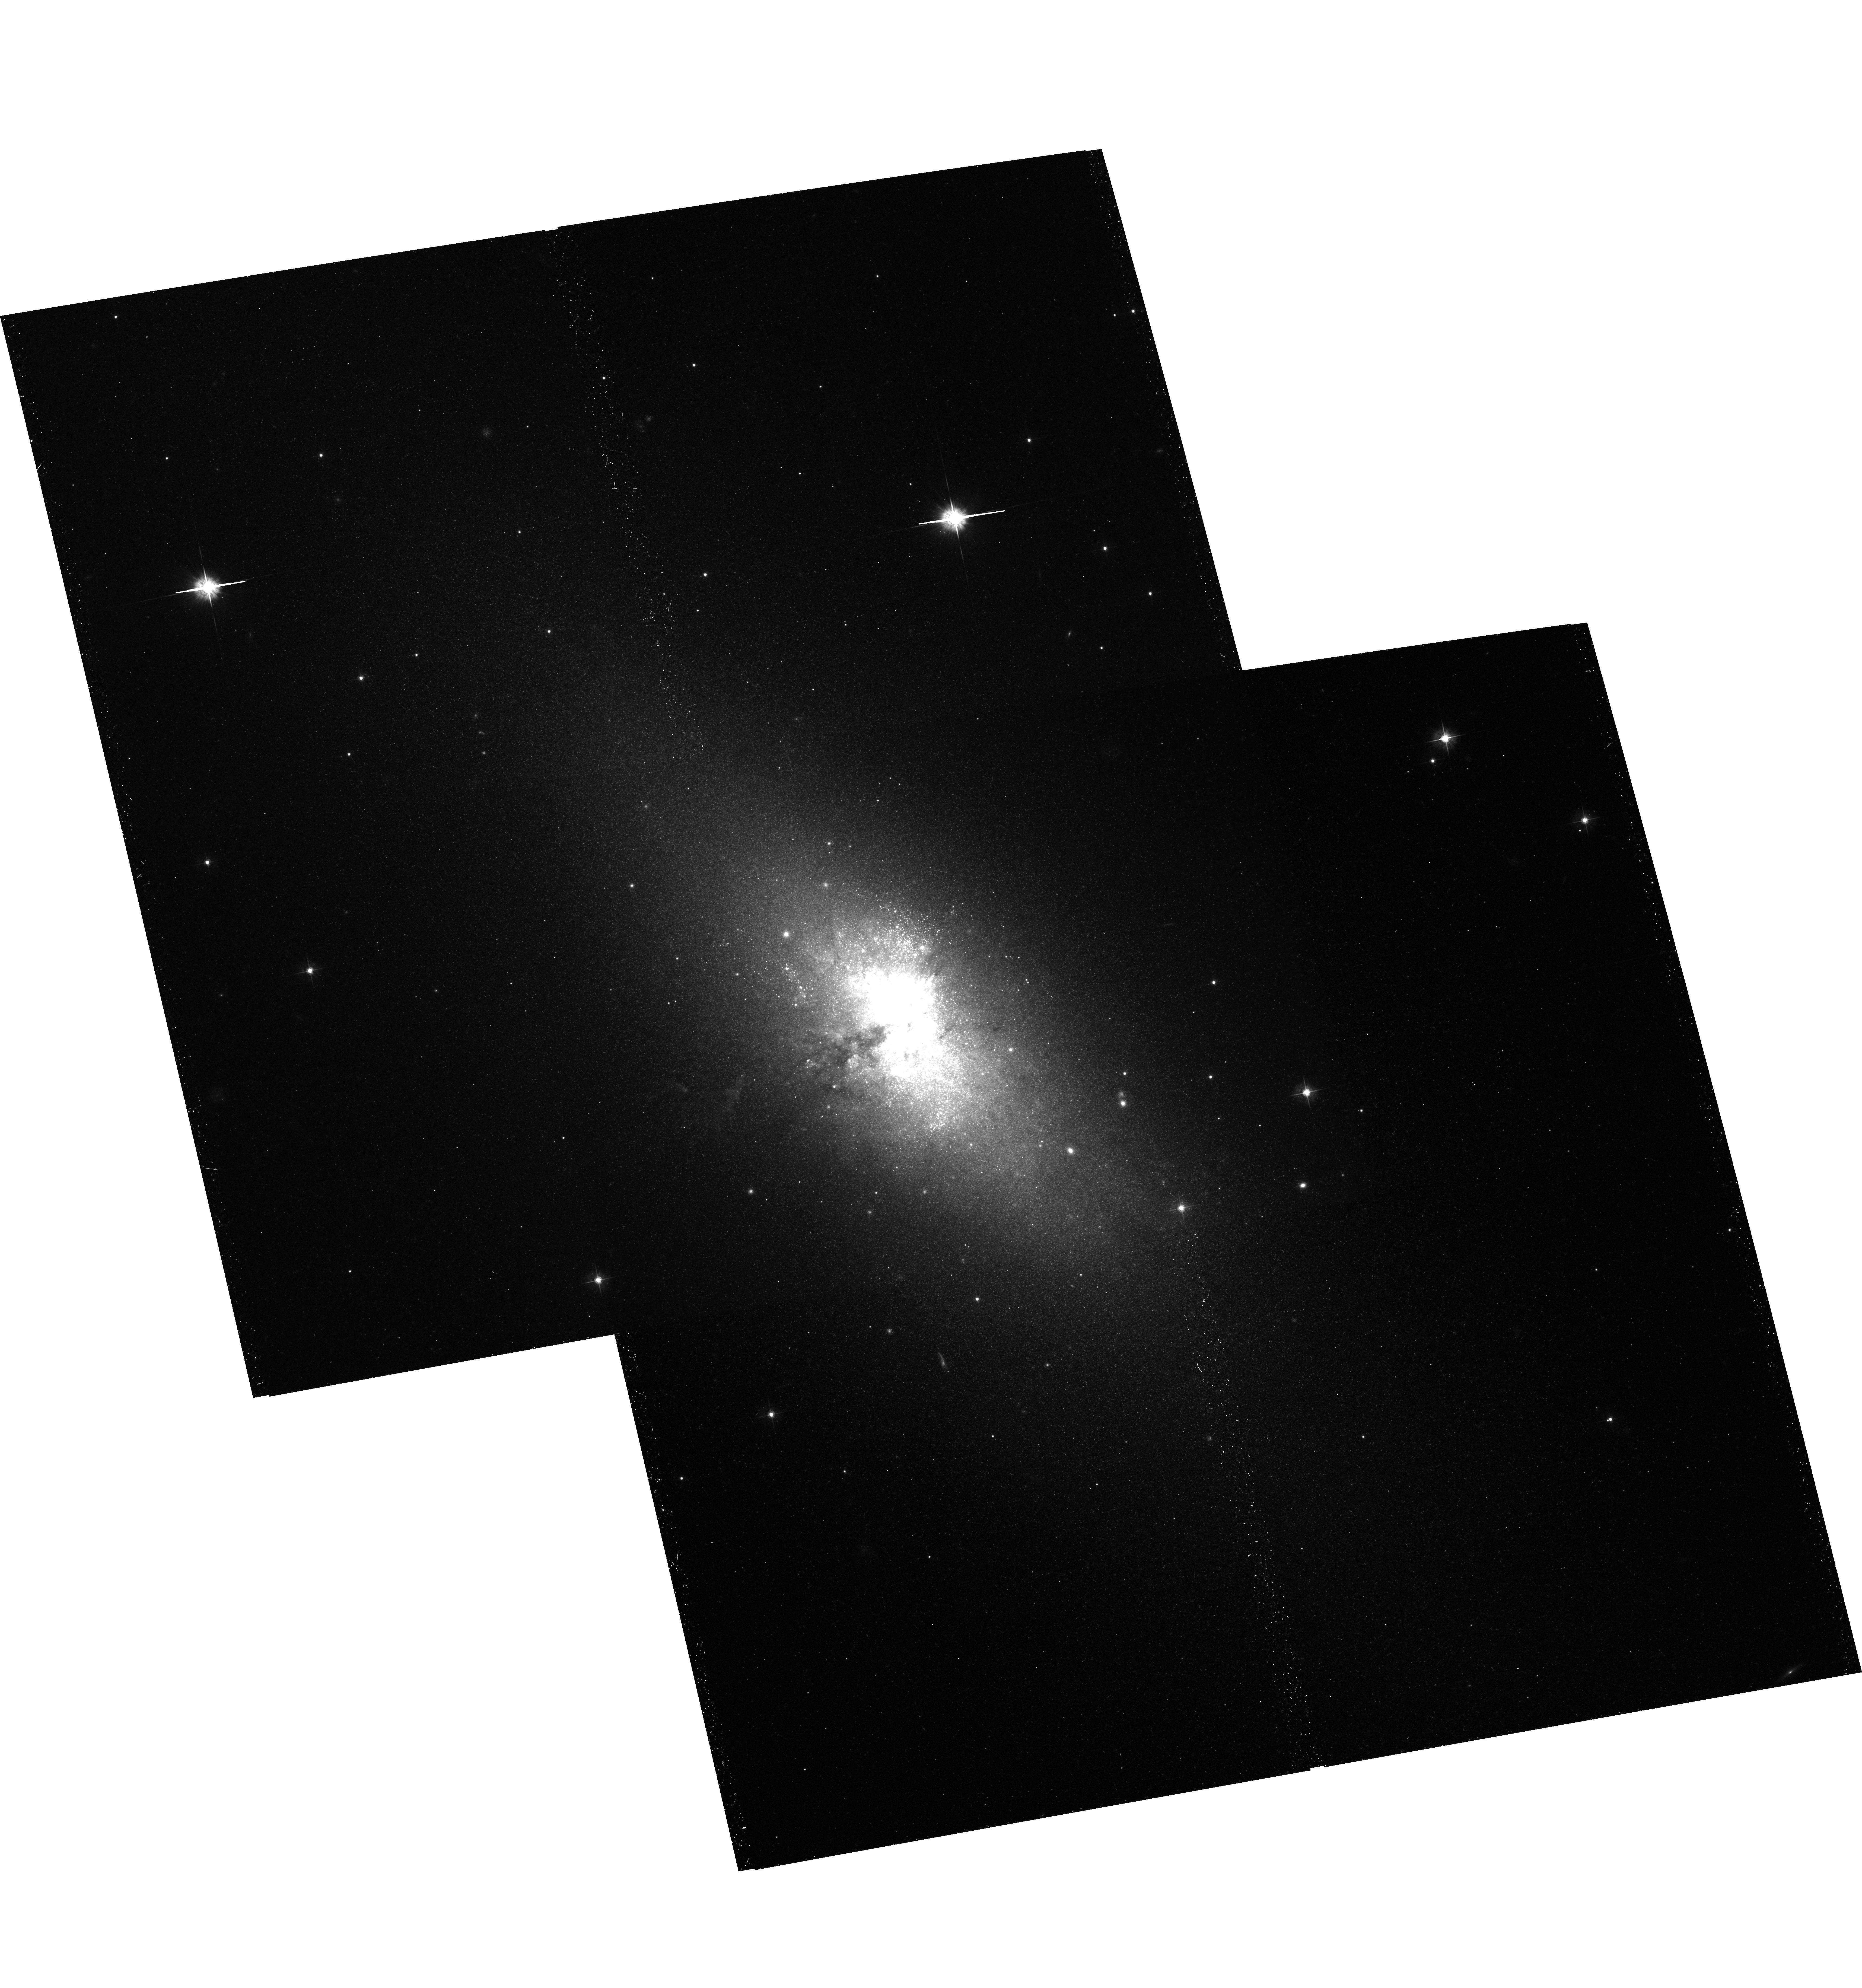
Target: NGC5253-FIELD2
Instrument: ACS/WFC
Filter: F555W
Exposure: 40 min
Observation ID: hst_10765_01_acs_wfc_f555w_j9k501

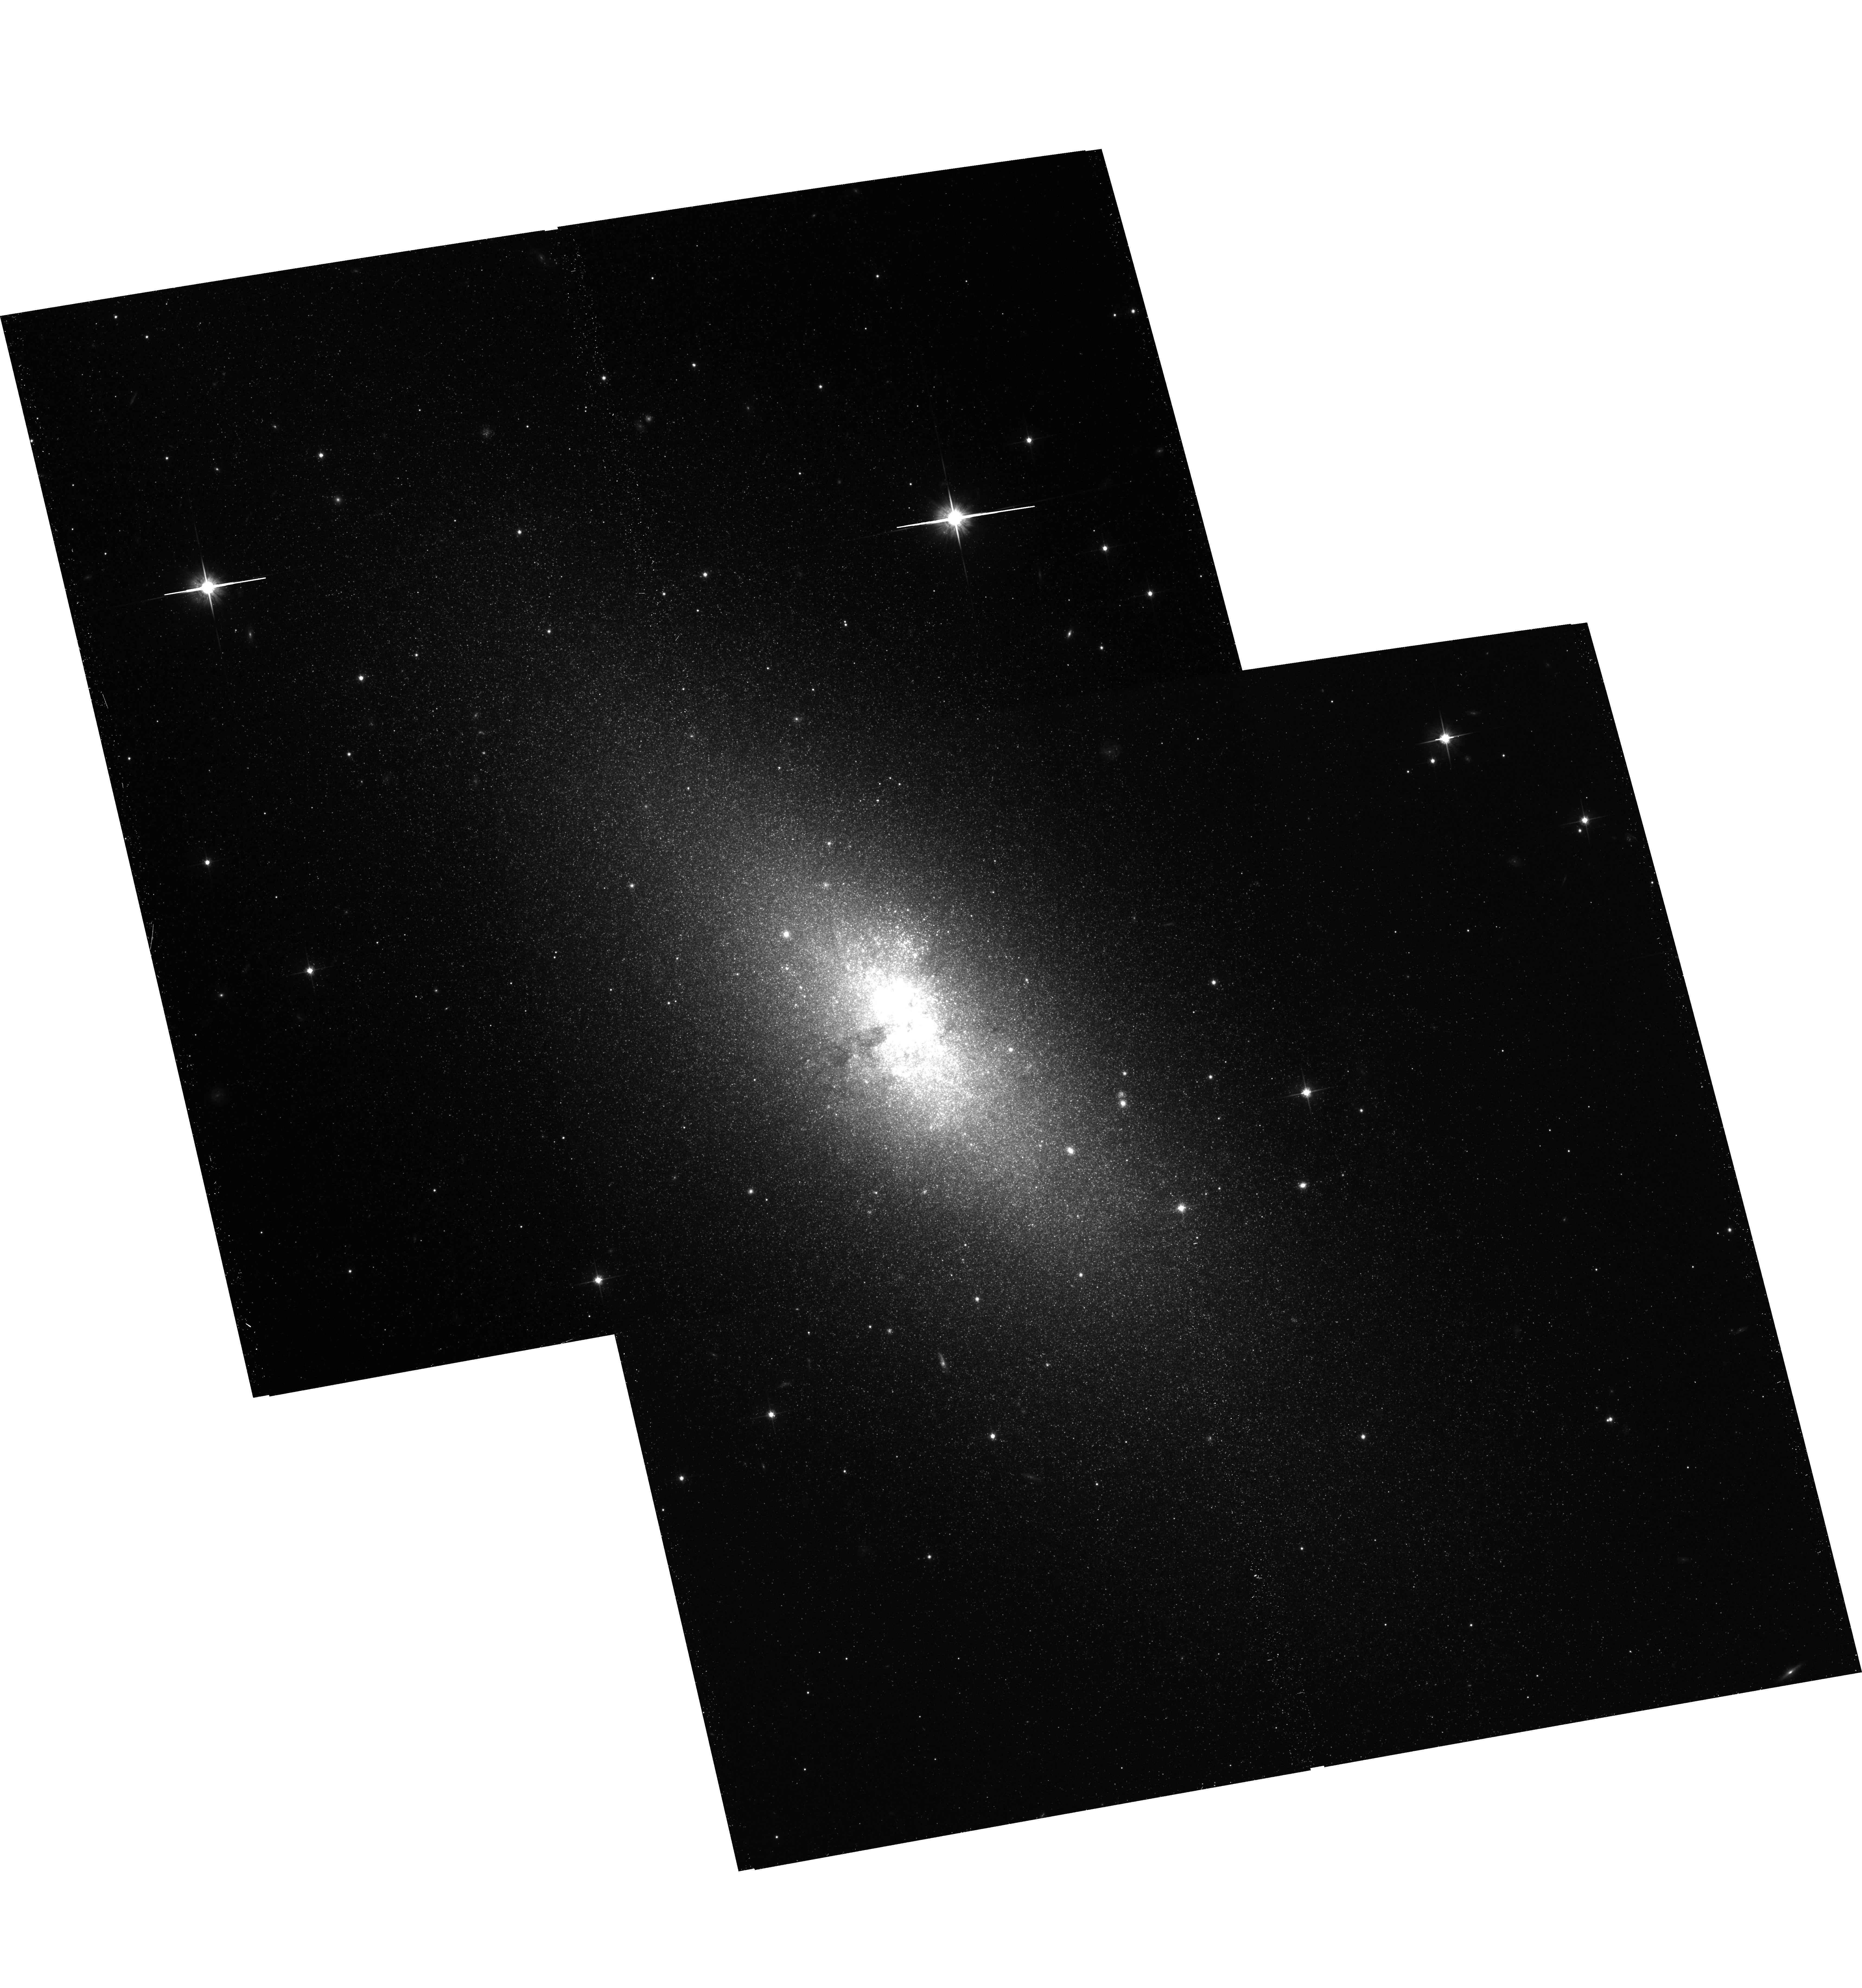
Target: NGC5253-FIELD2
Instrument: ACS/WFC
Filter: F814W
Exposure: 39 min
Observation ID: hst_10765_01_acs_wfc_f814w_j9k501

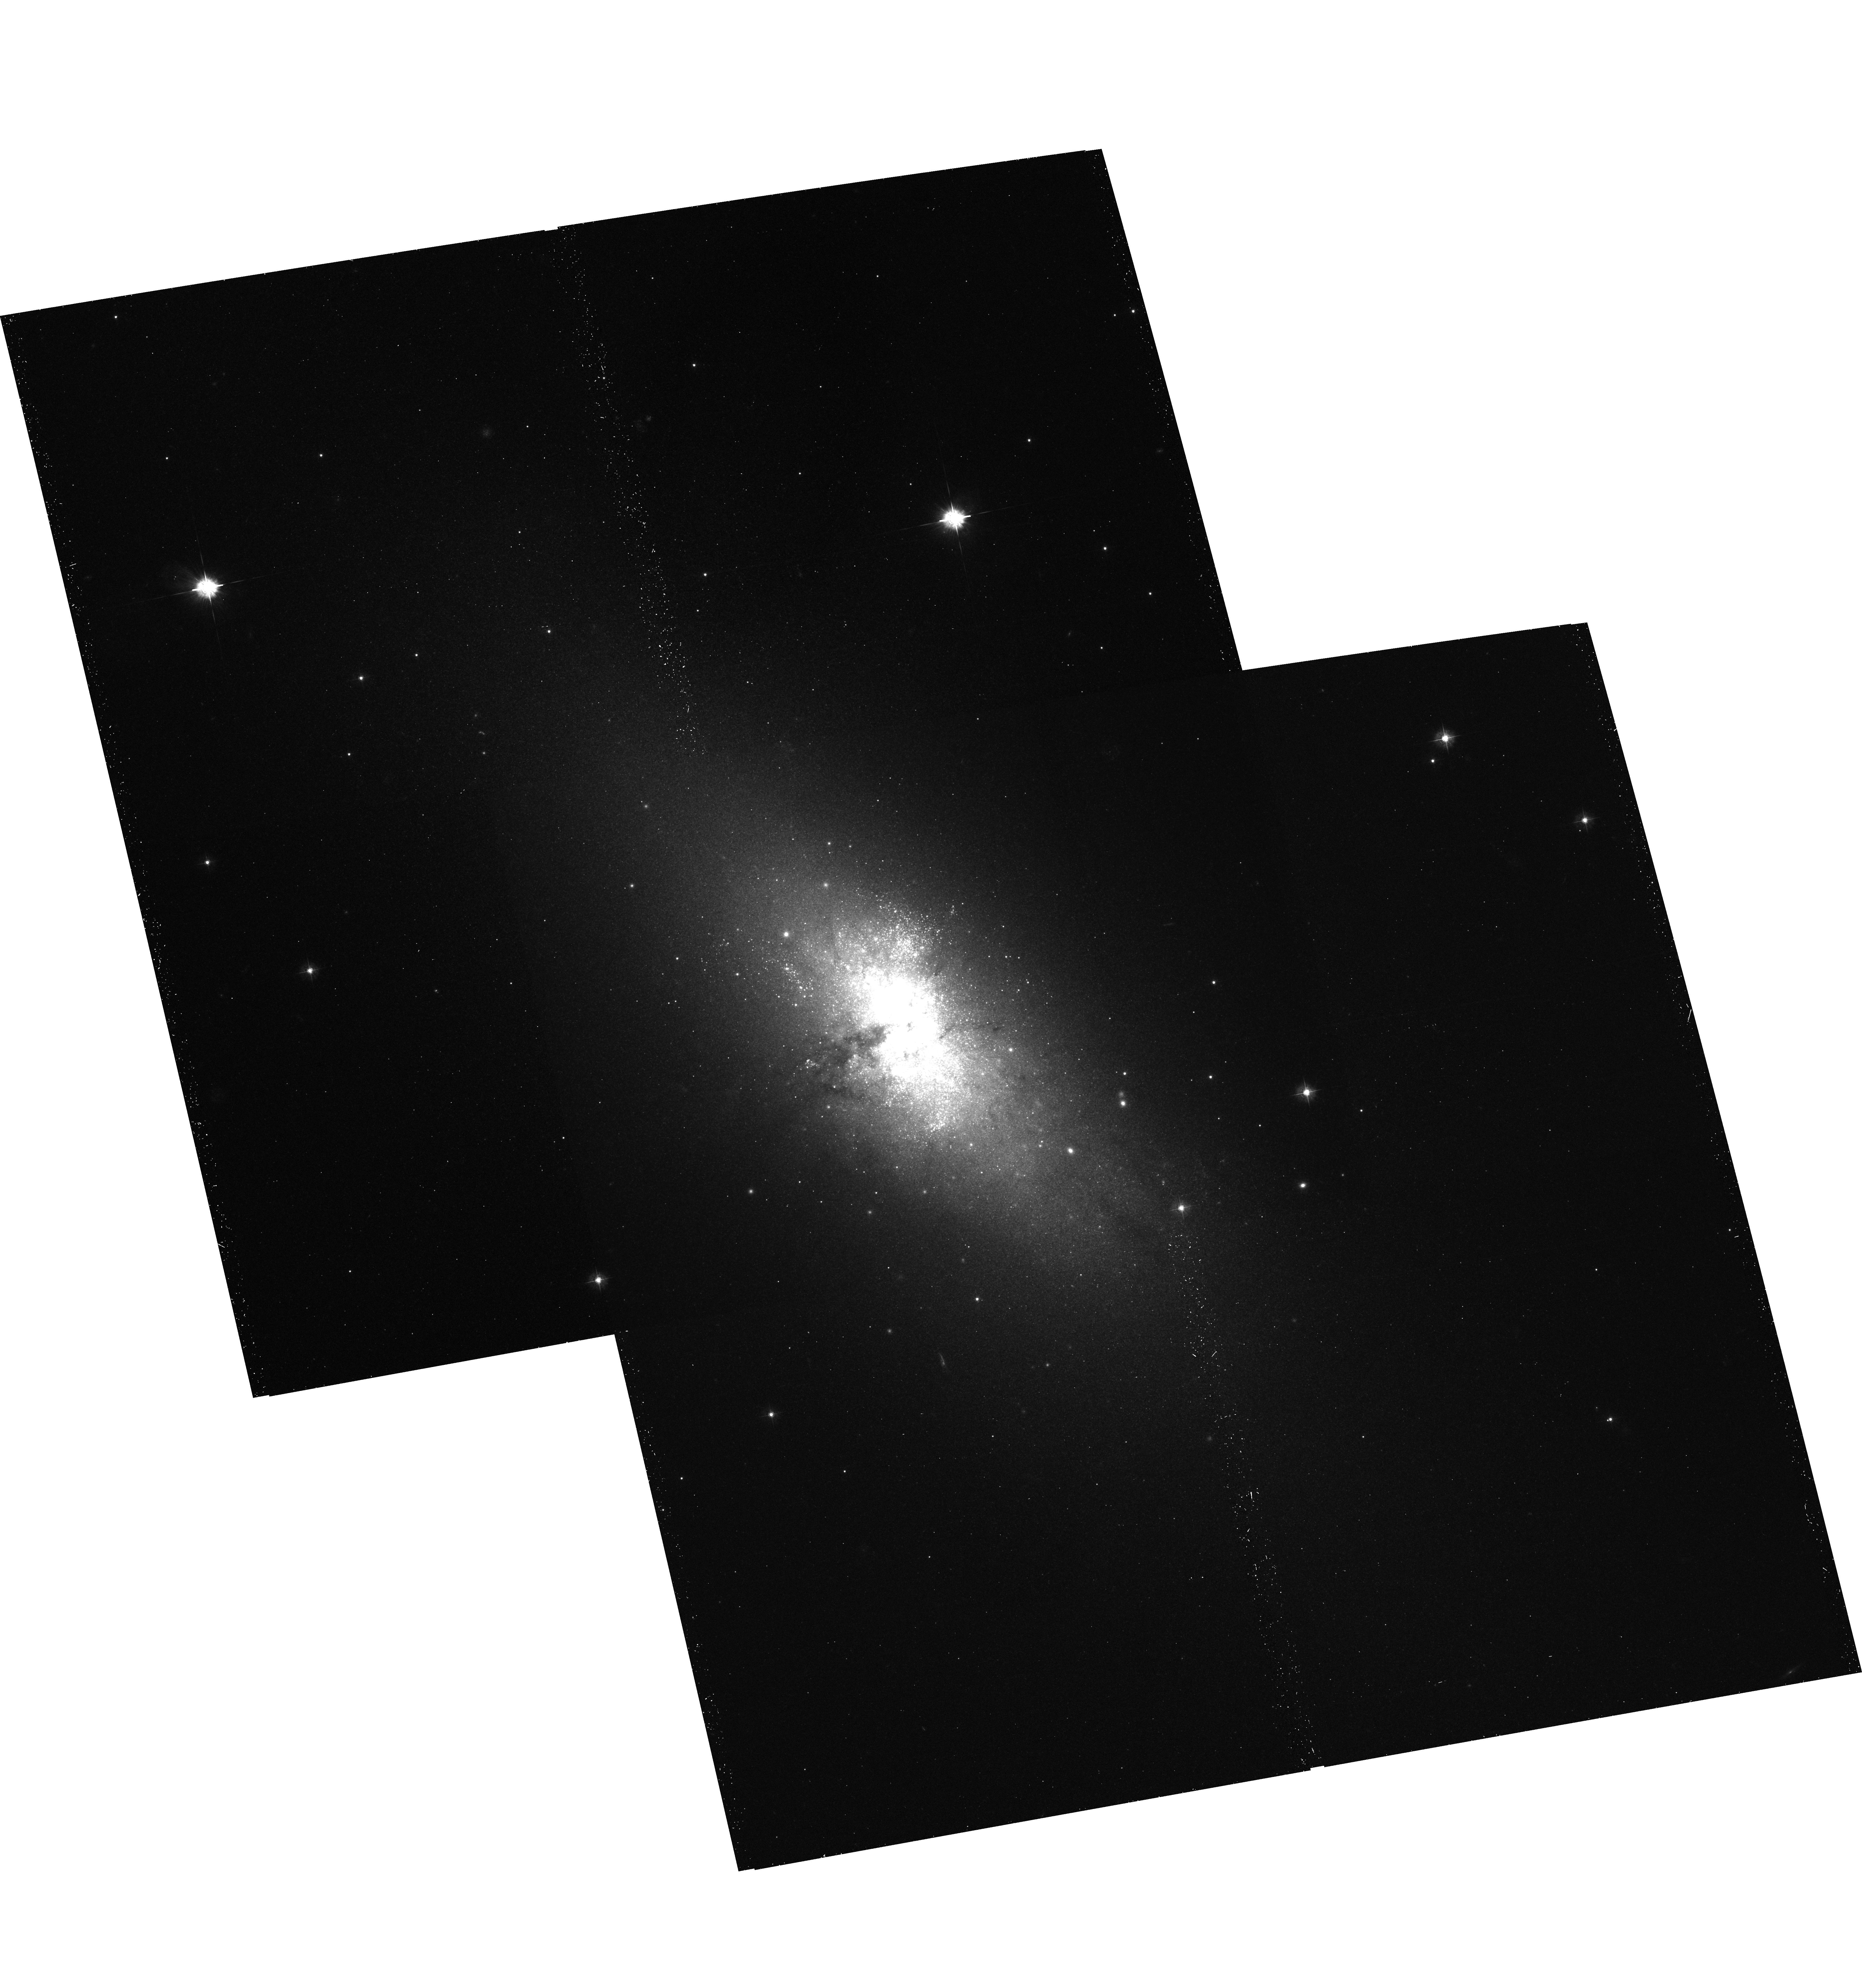
Target: NGC5253-FIELD2
Instrument: ACS/WFC
Filter: F435W
Exposure: 29 min
Observation ID: hst_10765_01_acs_wfc_f435w_j9k501

The Discrete X-ray Source Population in NGC~5253, our nearest post-starburst (PI: Zezas, Andreas)

We propose a 140ksec ACIS-S and HST-ACS observations of NGC5253, our nearest post-starburst galaxy. This observation, together with archival data, will yield a sensitivity limit of 5x10^35 erg\s allowing us to detect for the first time in an evolved star-burst galaxy, the vast majority of active HMXBs. Our major goal is to compare the various X-ray source populations (distinguished from their X-ray and optical properties) and associate them with the evolutionary stage of the starburst. By combining these data with observations of other nearby star-forming galaxies which with NGC~5253 form a starburst age sequence, we will investigate the variations of the XRB populations (and their XLF) as a function of the starburst age. This way we will test XRB population synthesis models.